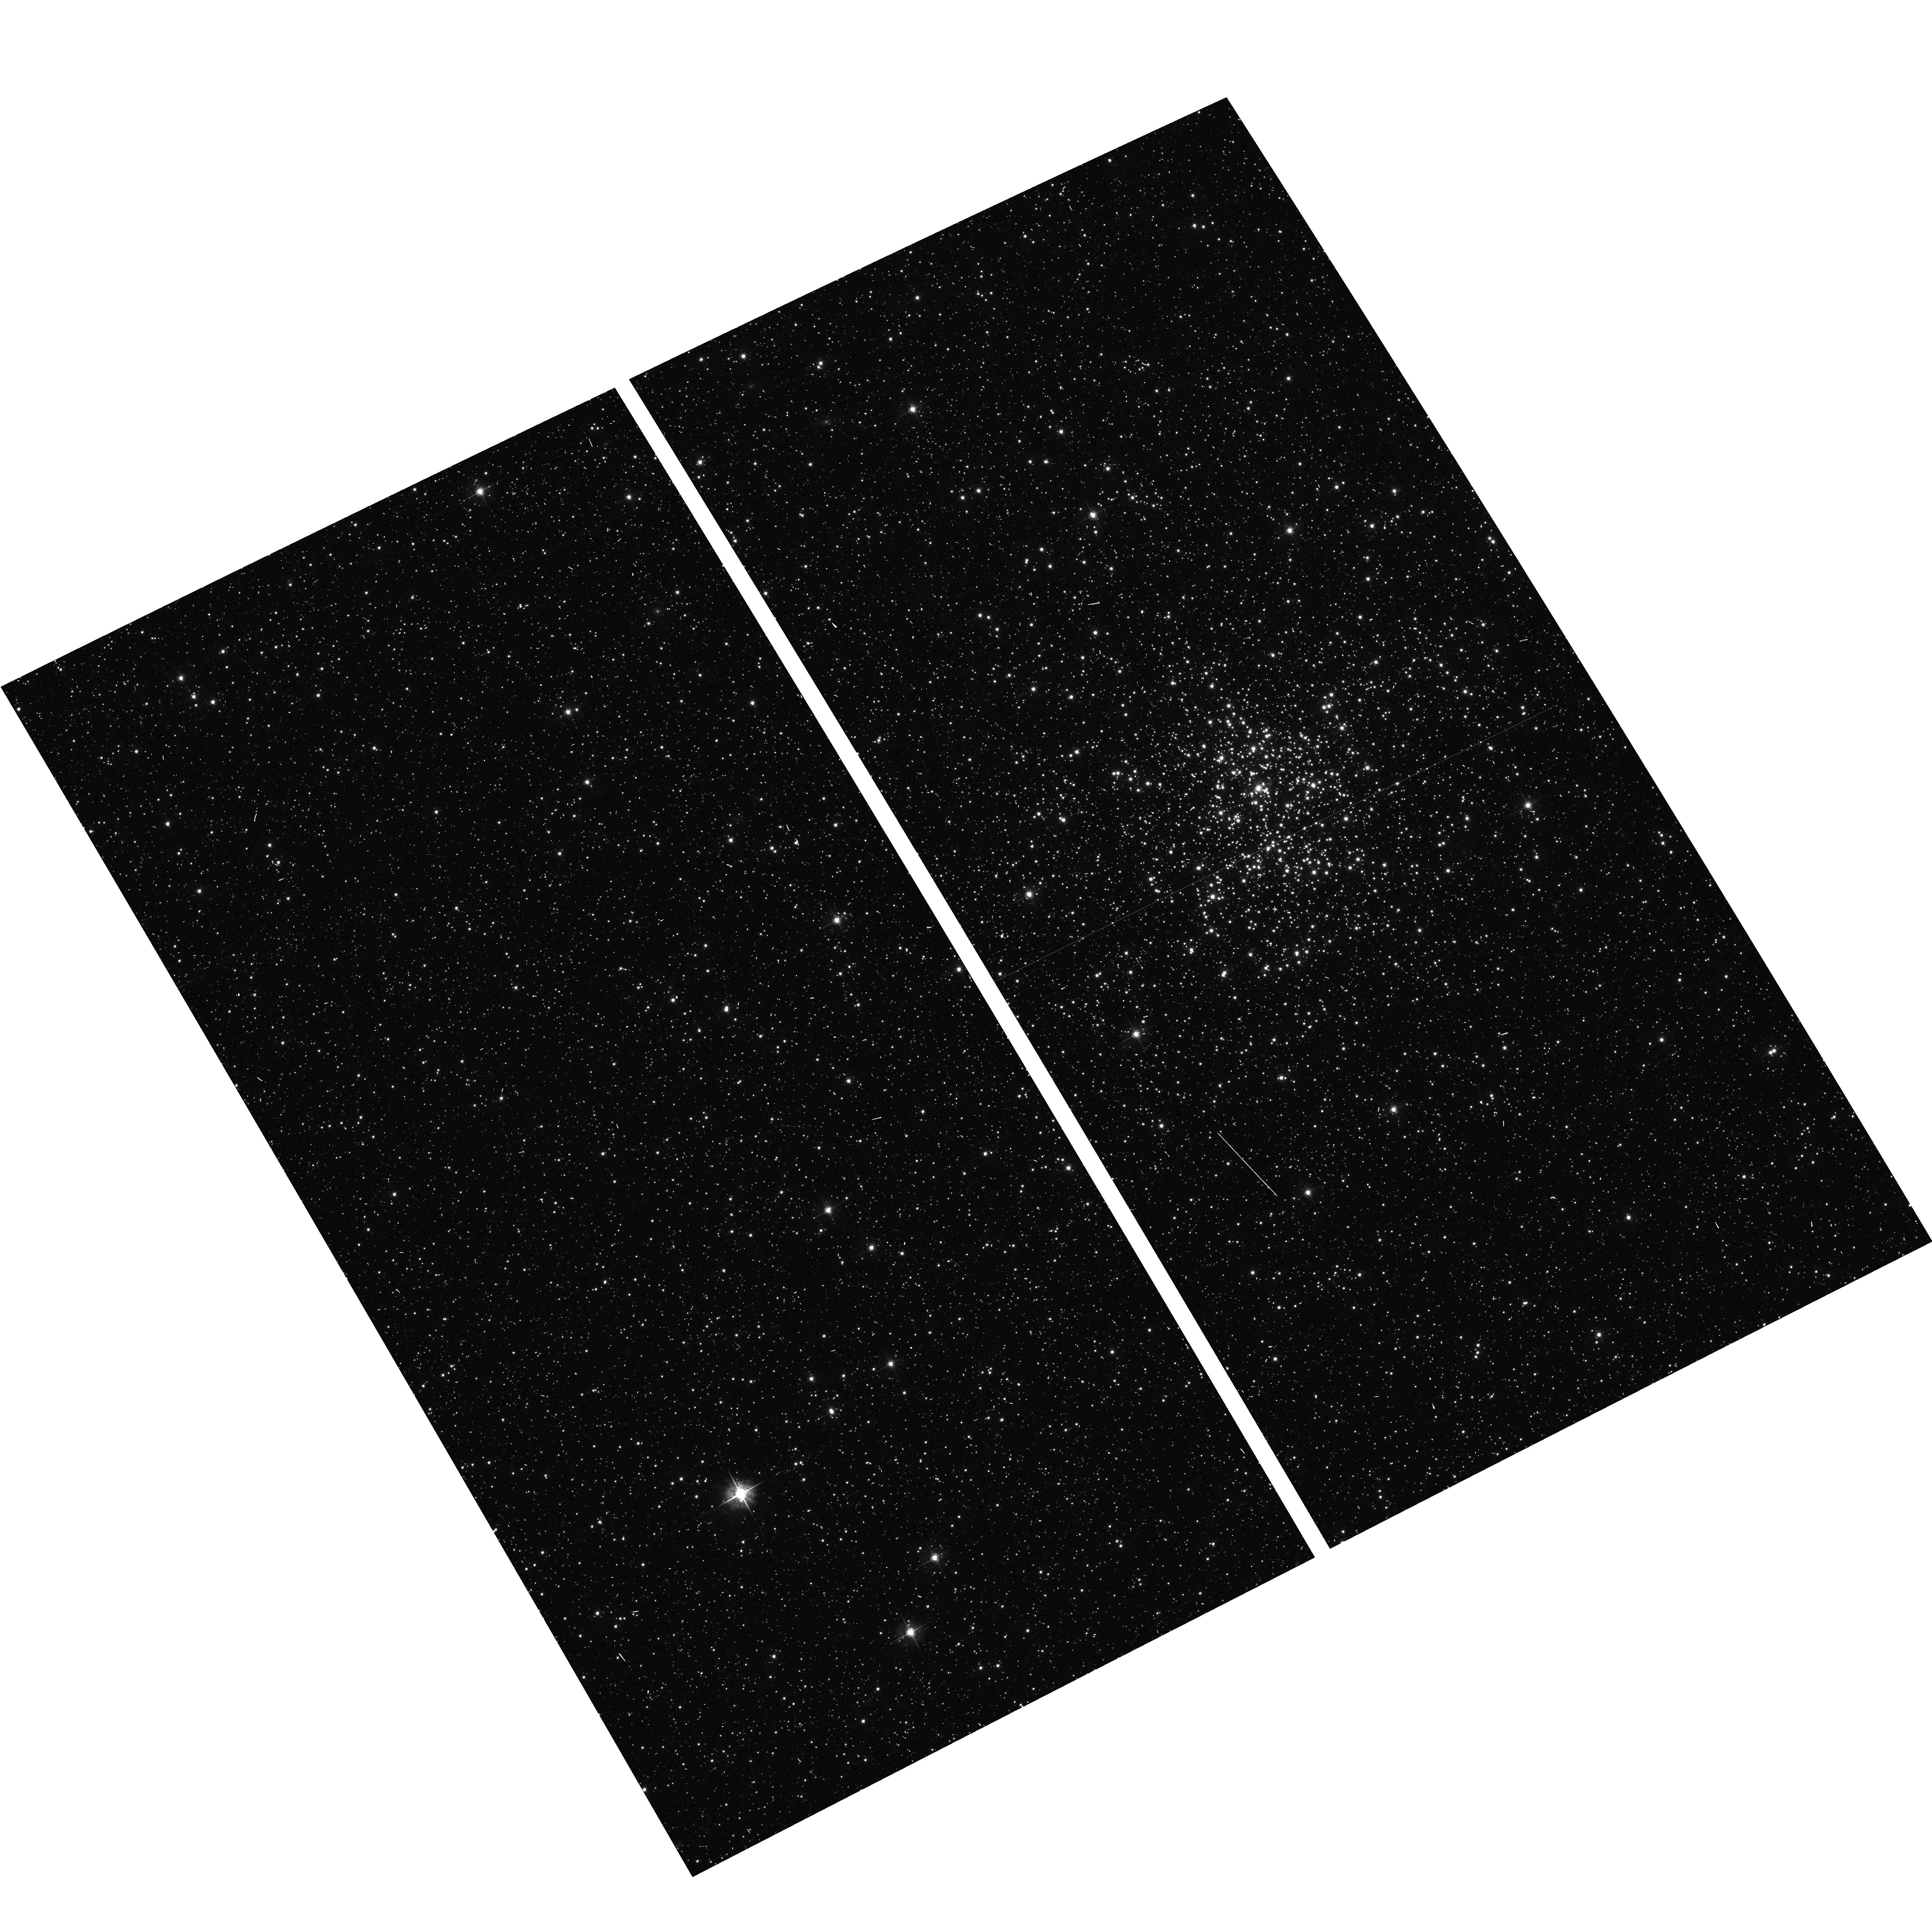
Target: NGC1801
Instrument: ACS/WFC
Filter: F555W
Exposure: 2 min
Observation ID: hst_9891_53_acs_wfc_f555w_j8ne53

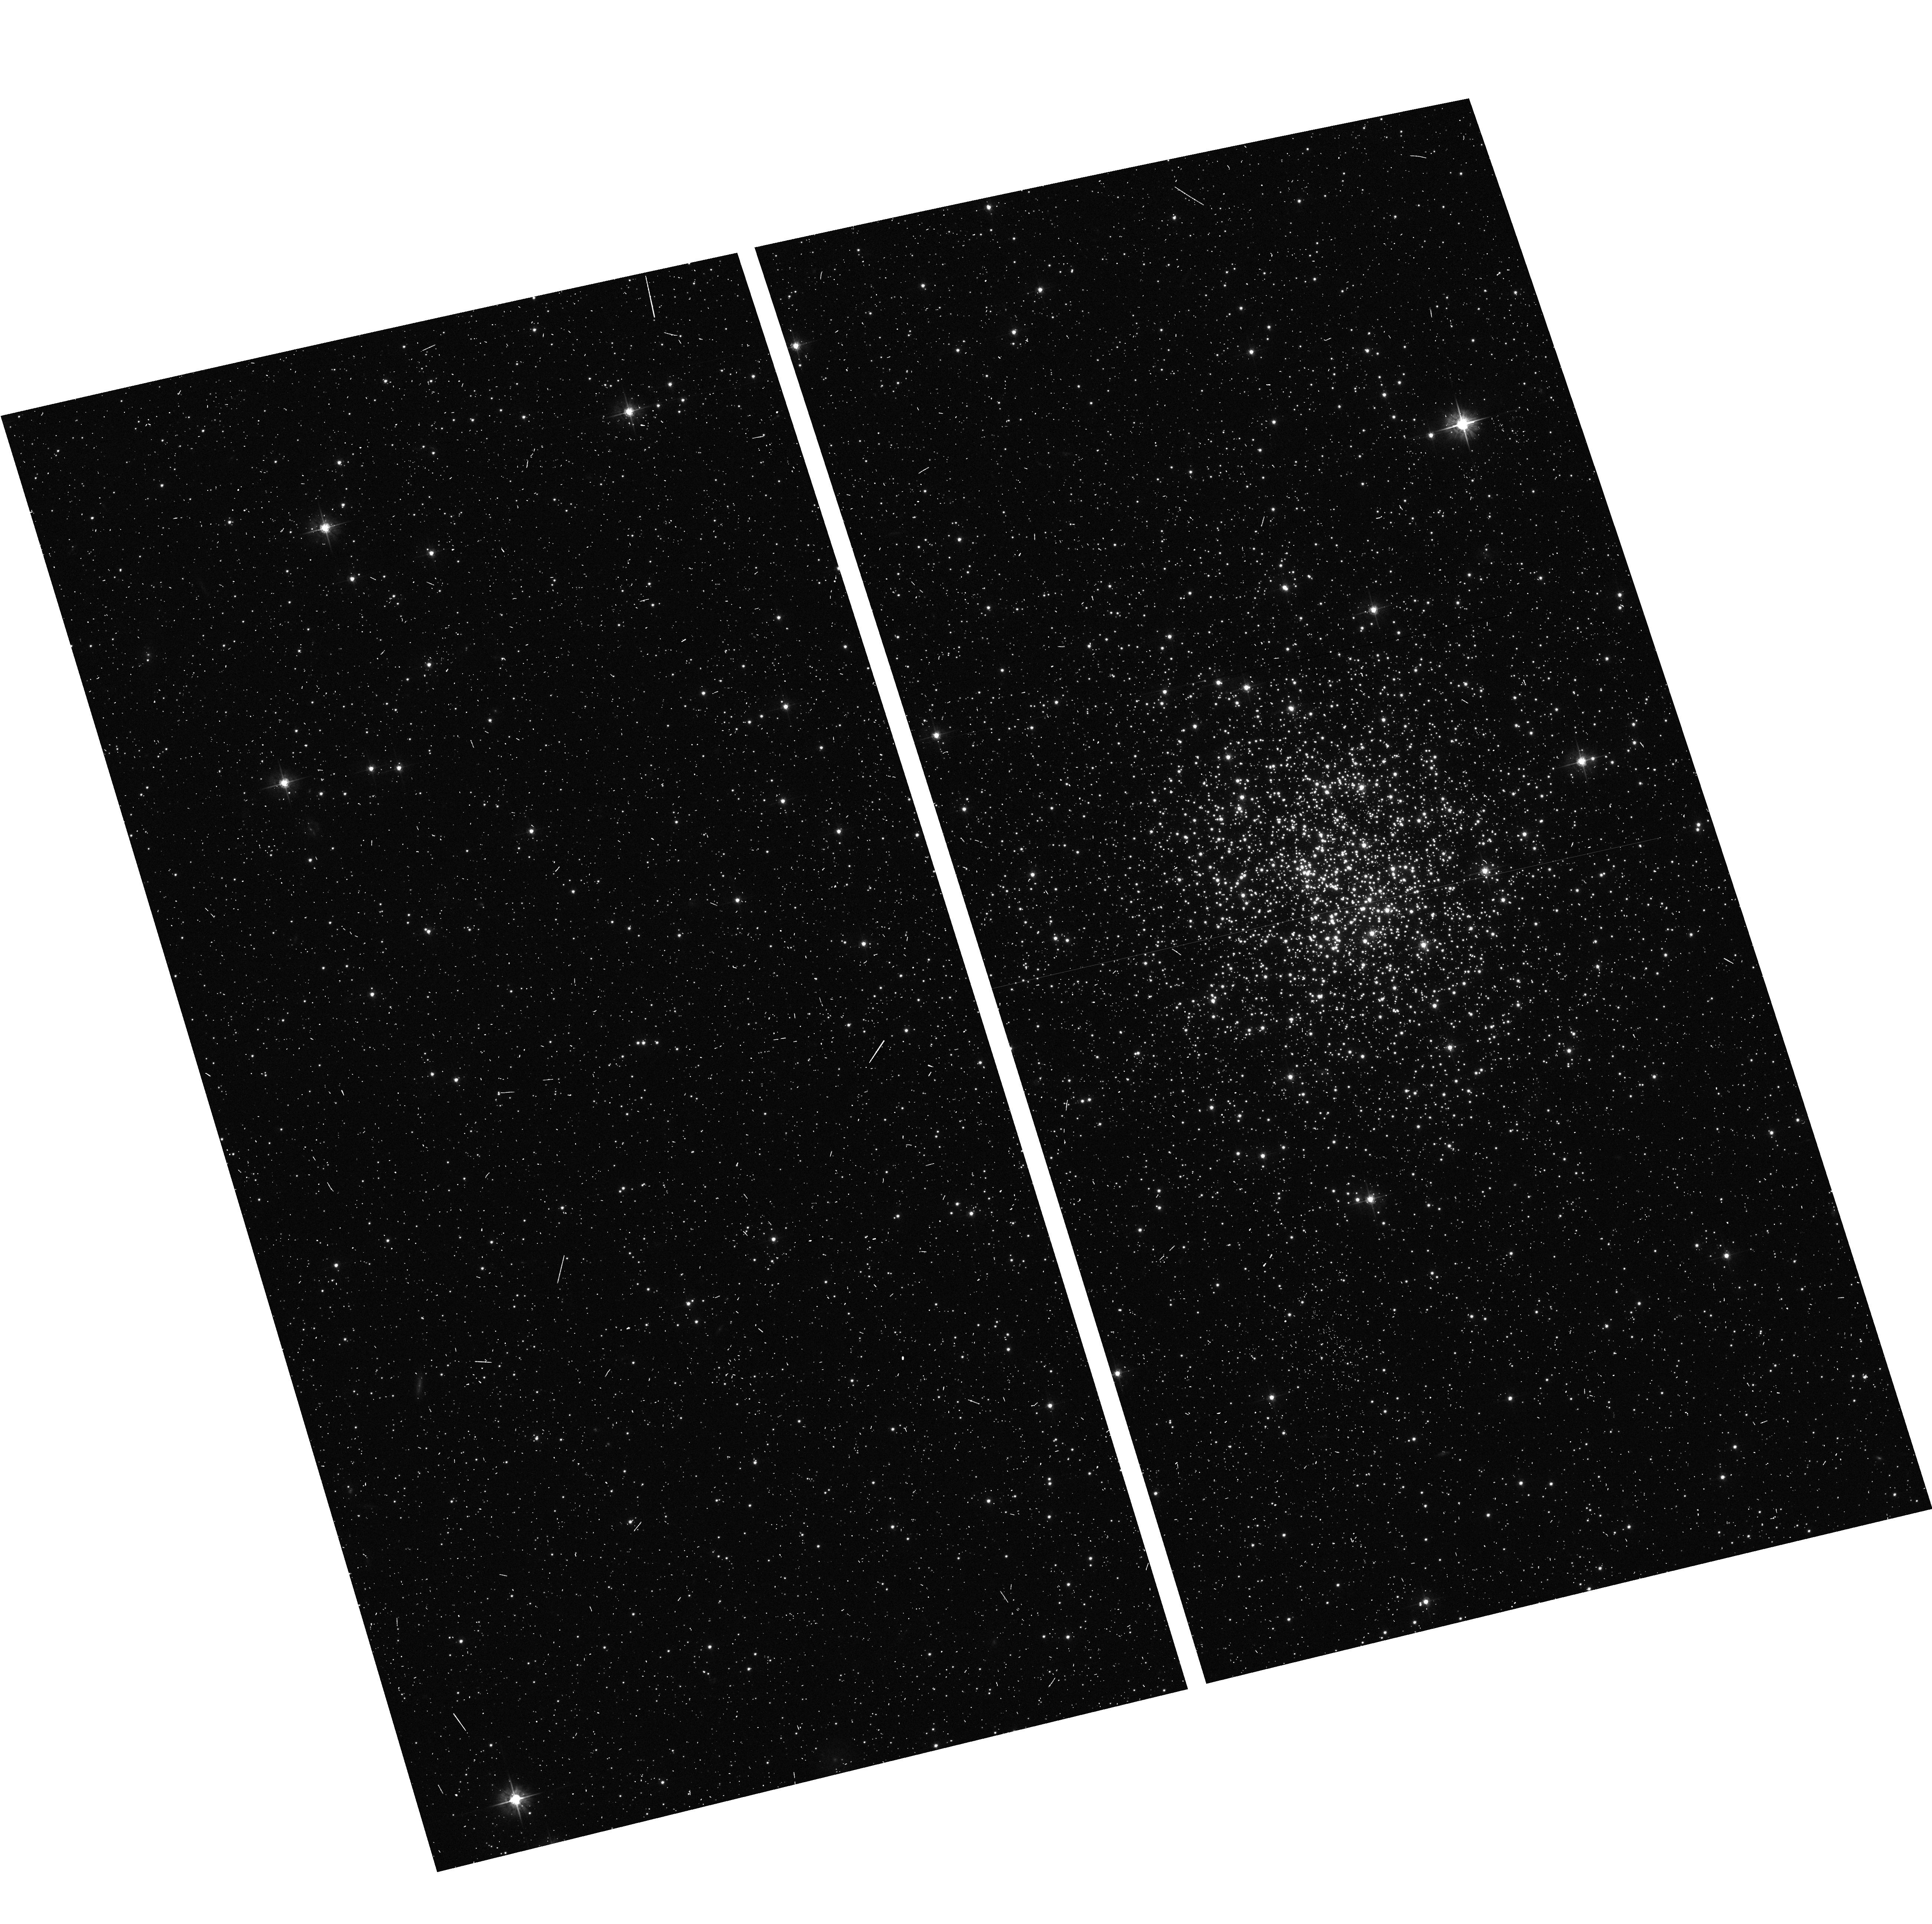
Target: NGC2154
Instrument: ACS/WFC
Filter: F555W
Exposure: 5 min
Observation ID: hst_9891_78_acs_wfc_f555w_j8ne78

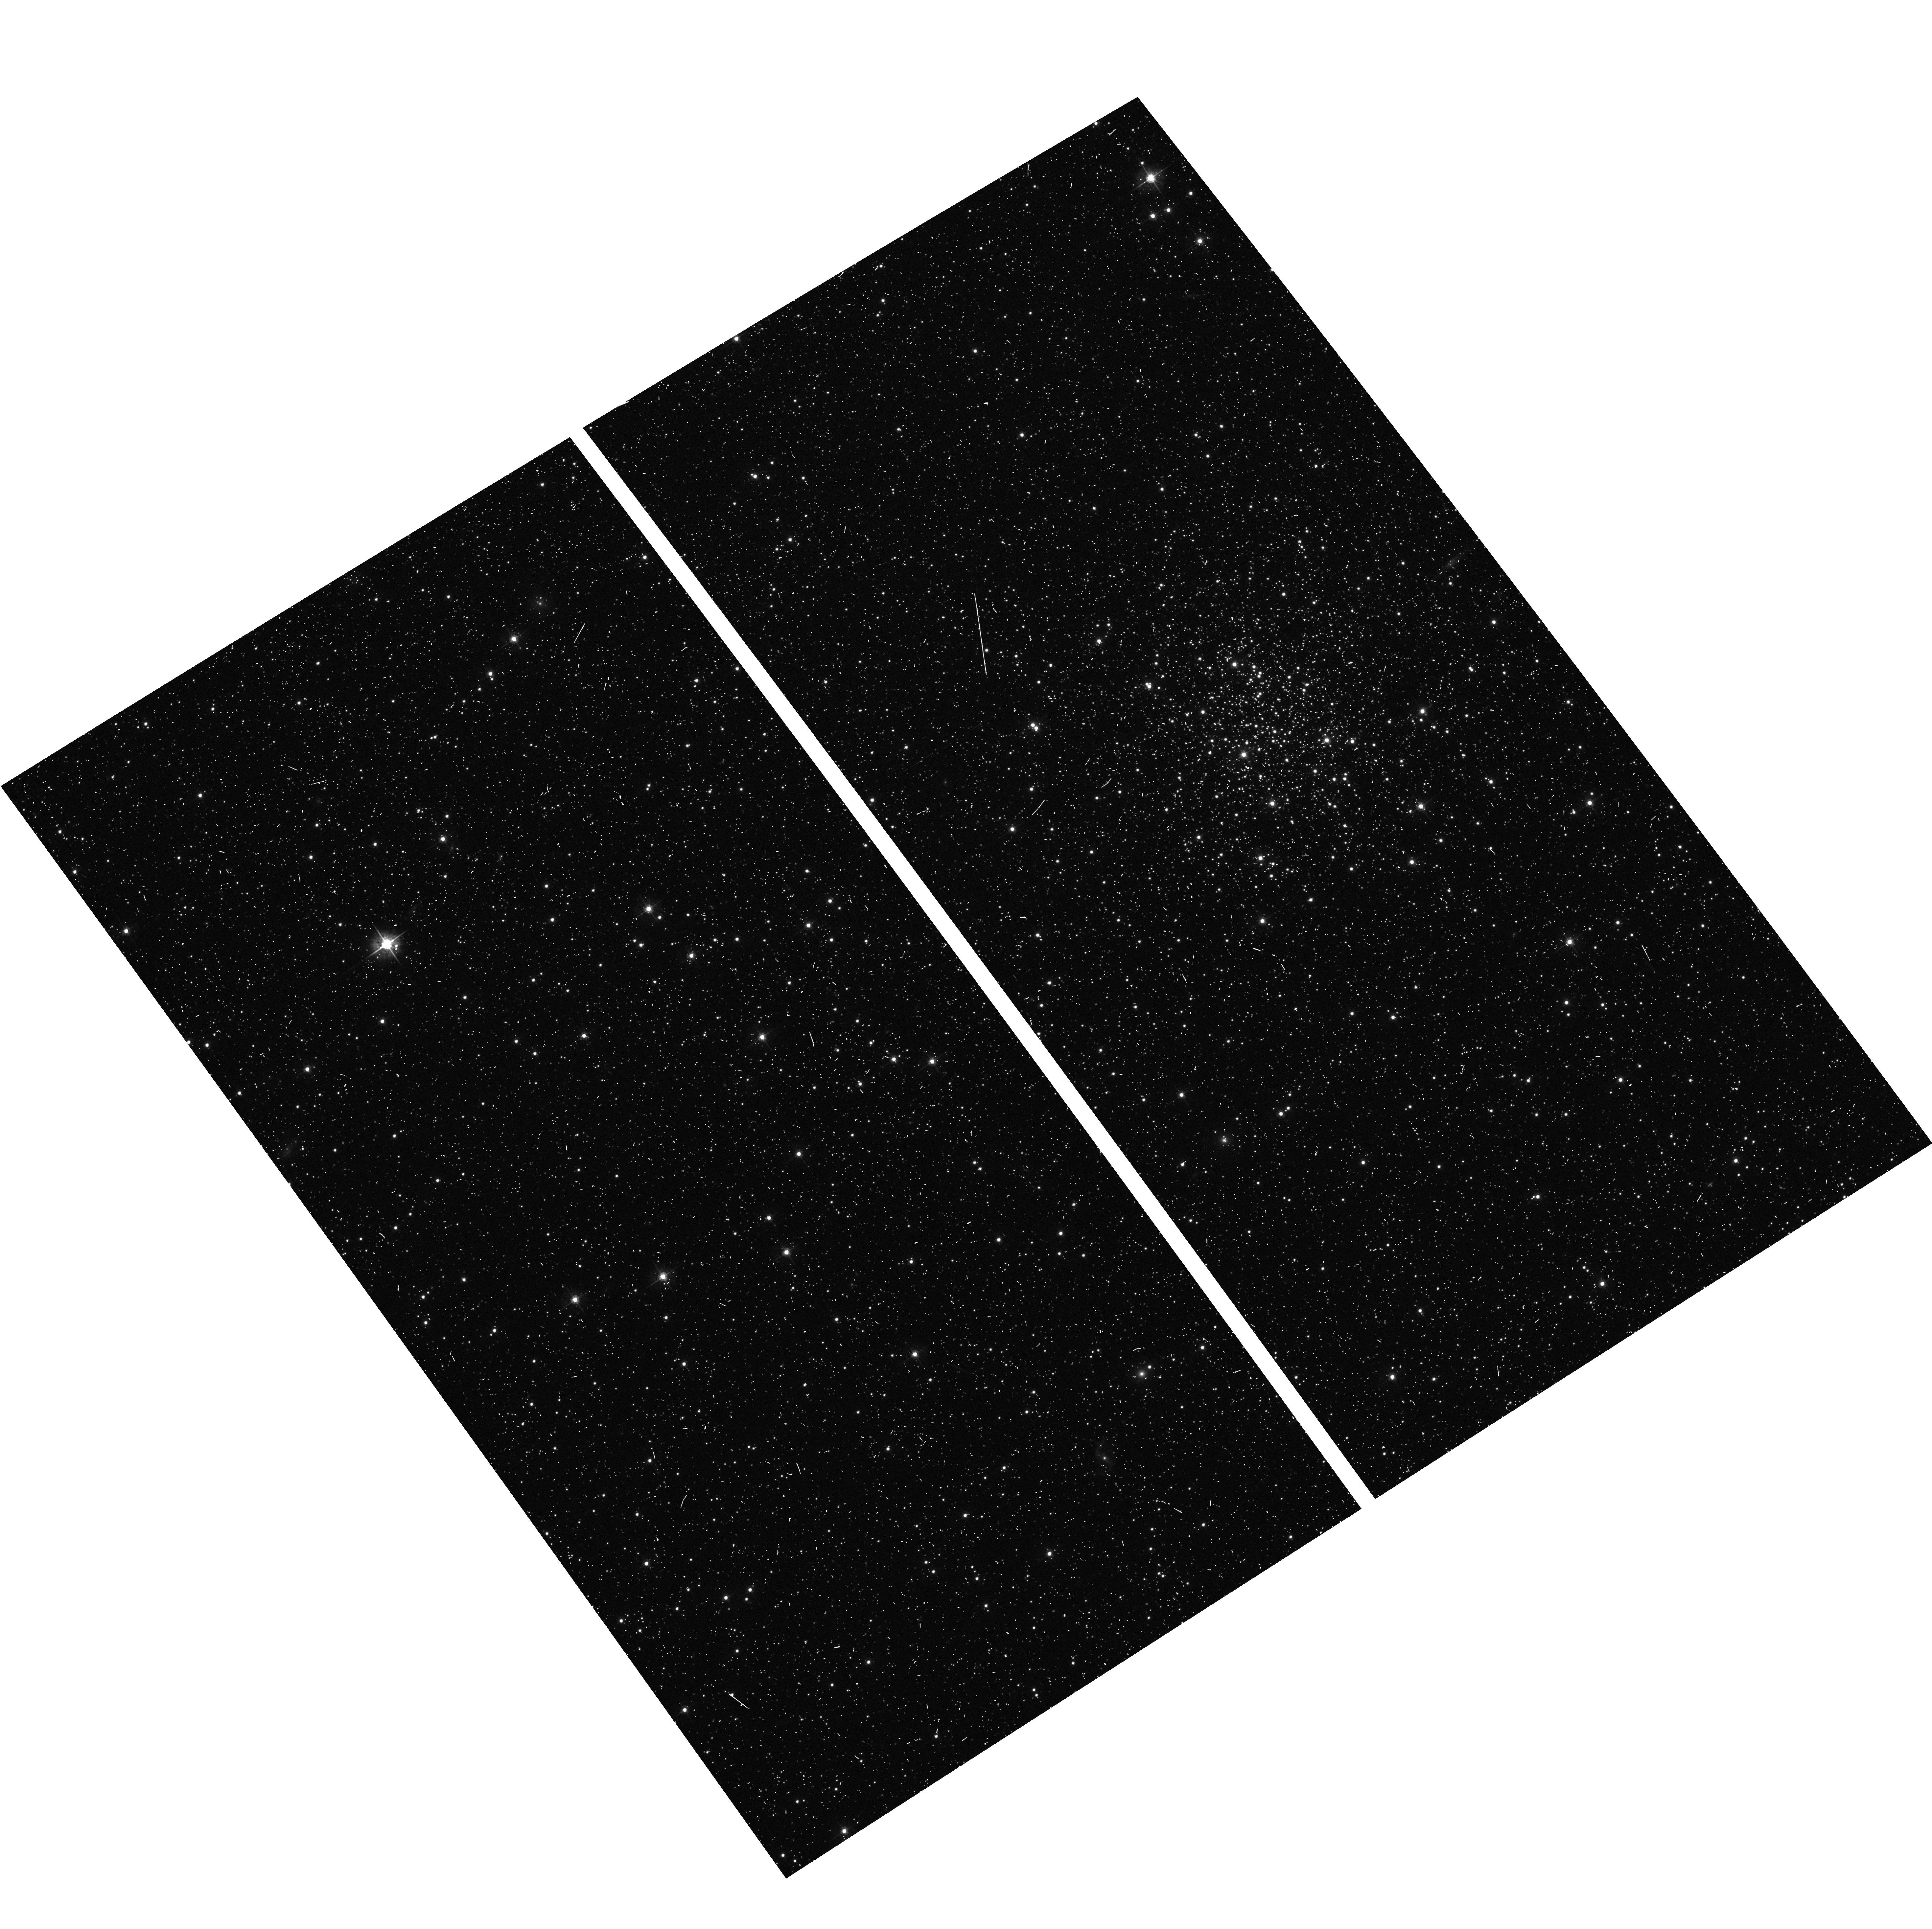
Target: LINDSAY91
Instrument: ACS/WFC
Filter: F555W
Exposure: 7 min
Observation ID: hst_9891_31_acs_wfc_f555w_j8ne31

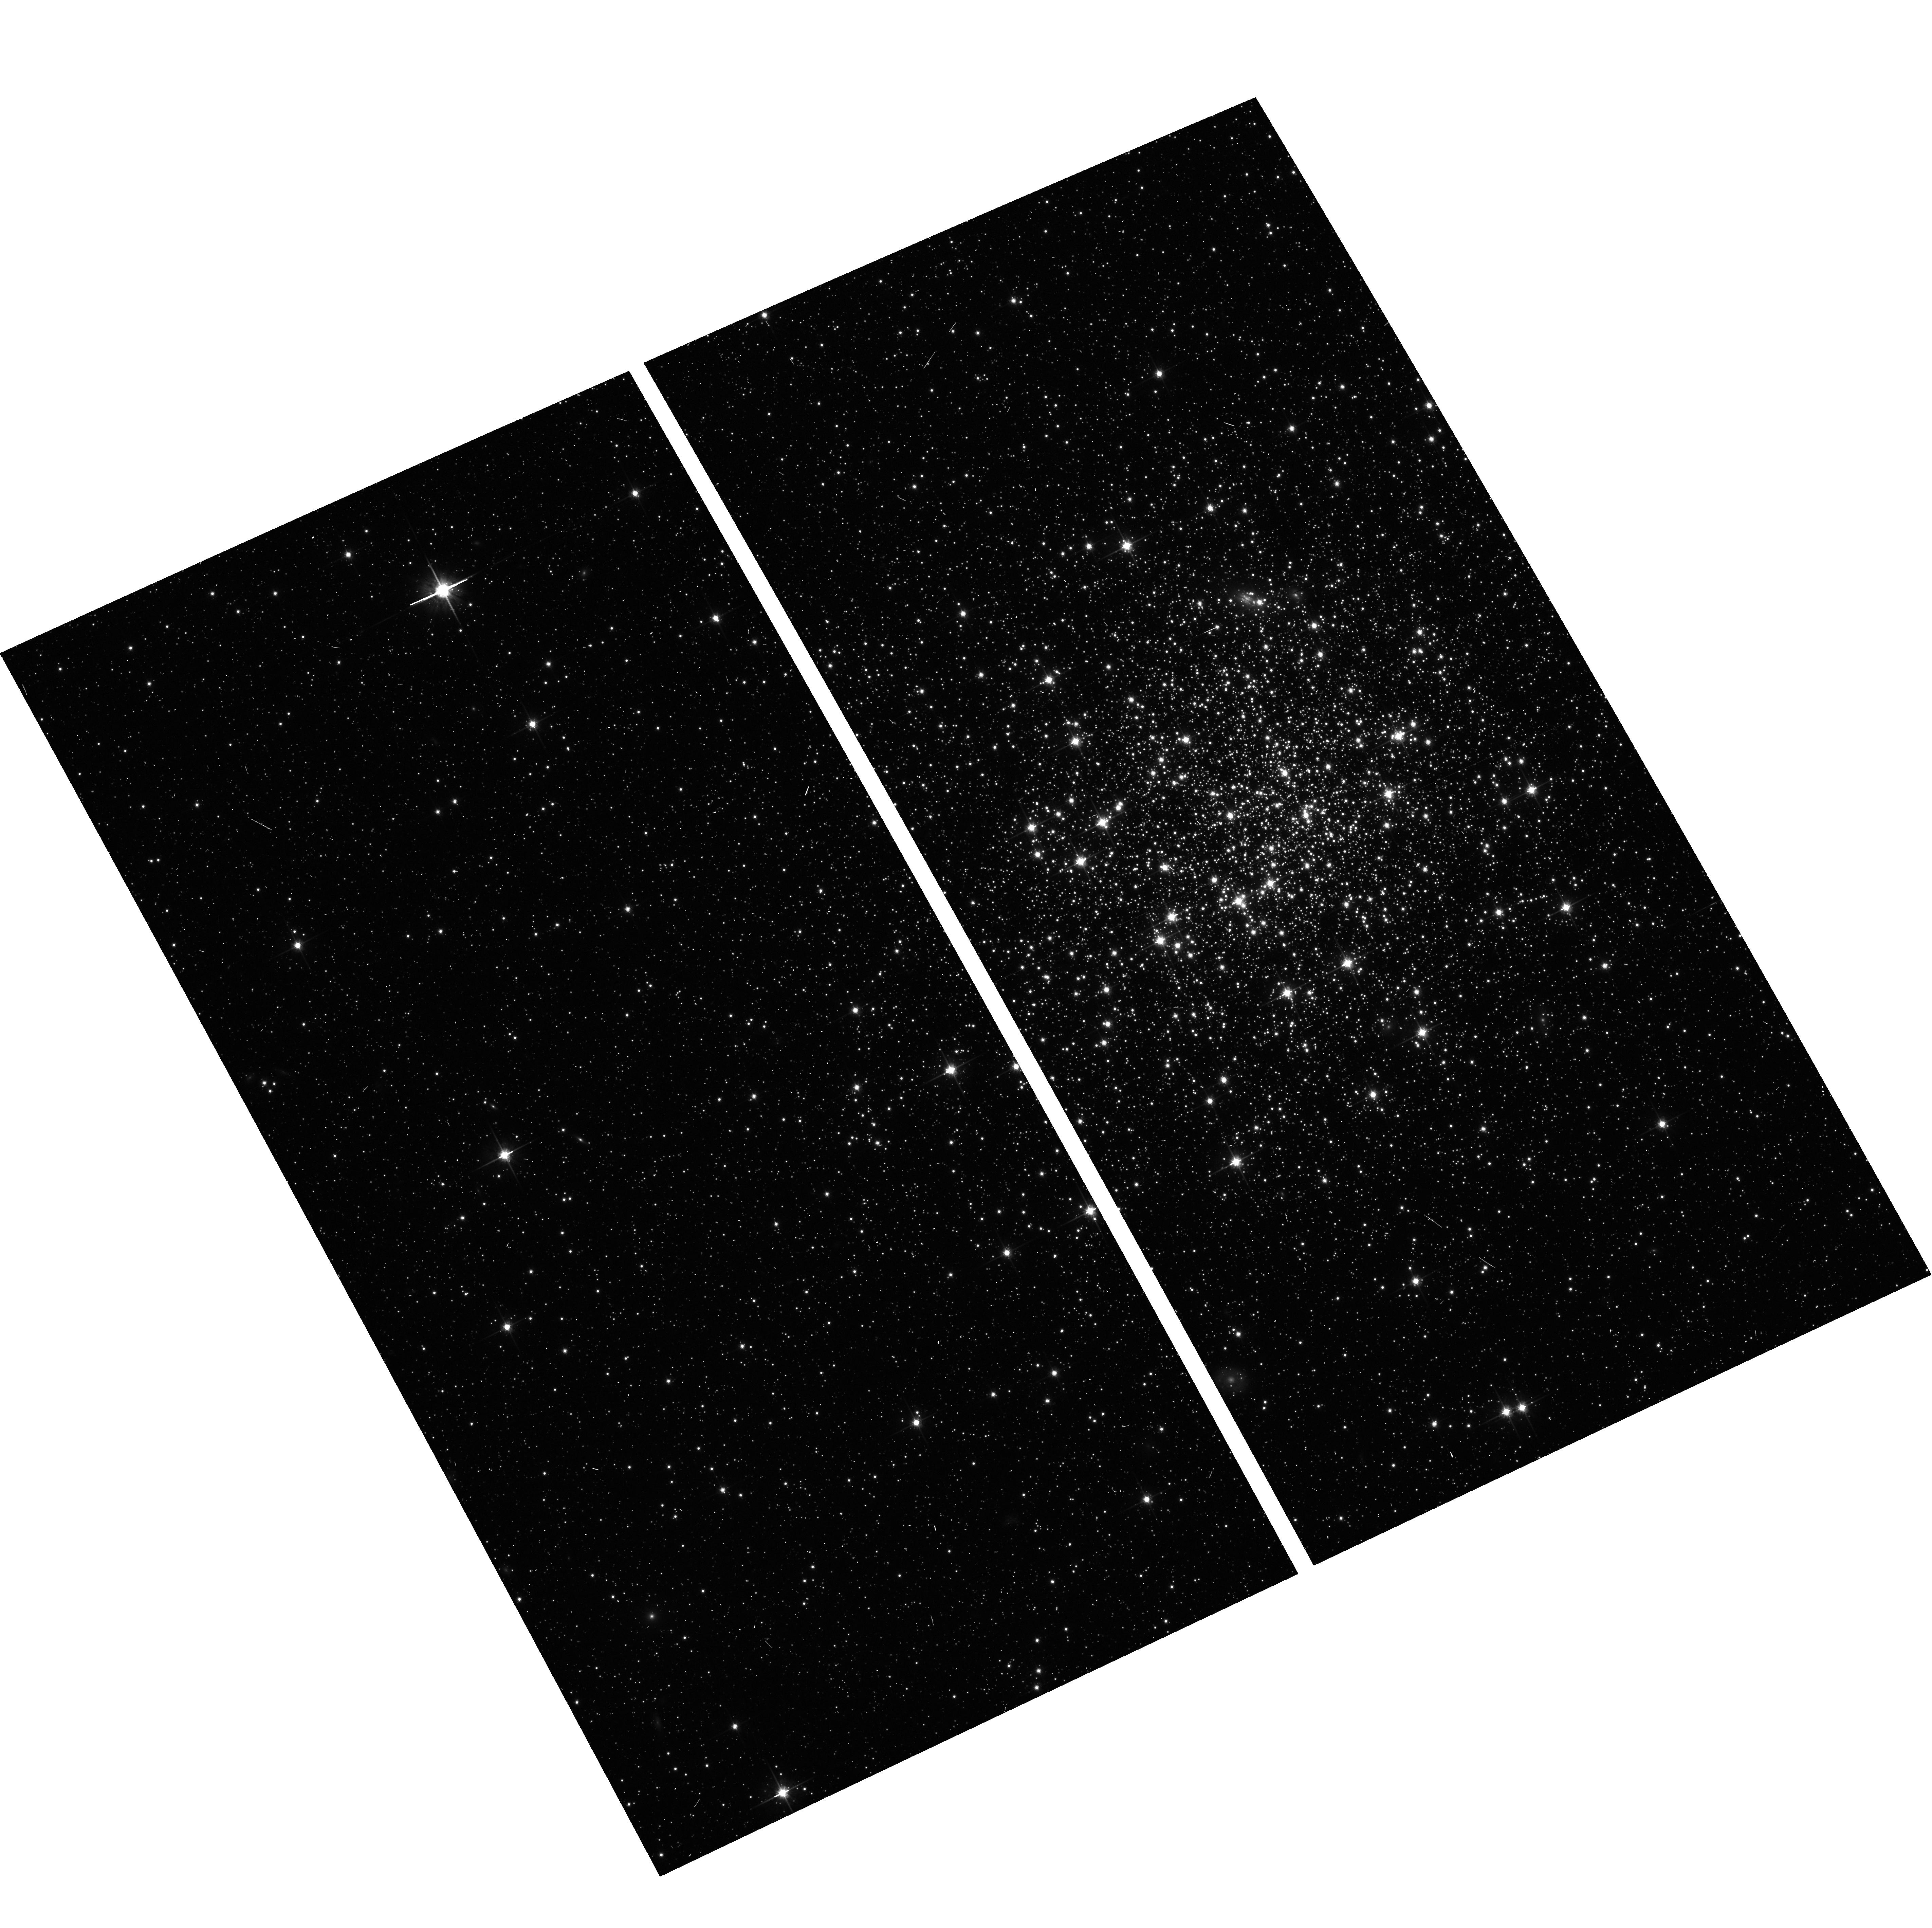
Target: NGC1846
Instrument: ACS/WFC
Filter: F814W
Exposure: 3 min
Observation ID: hst_9891_55_acs_wfc_f814w_j8ne55

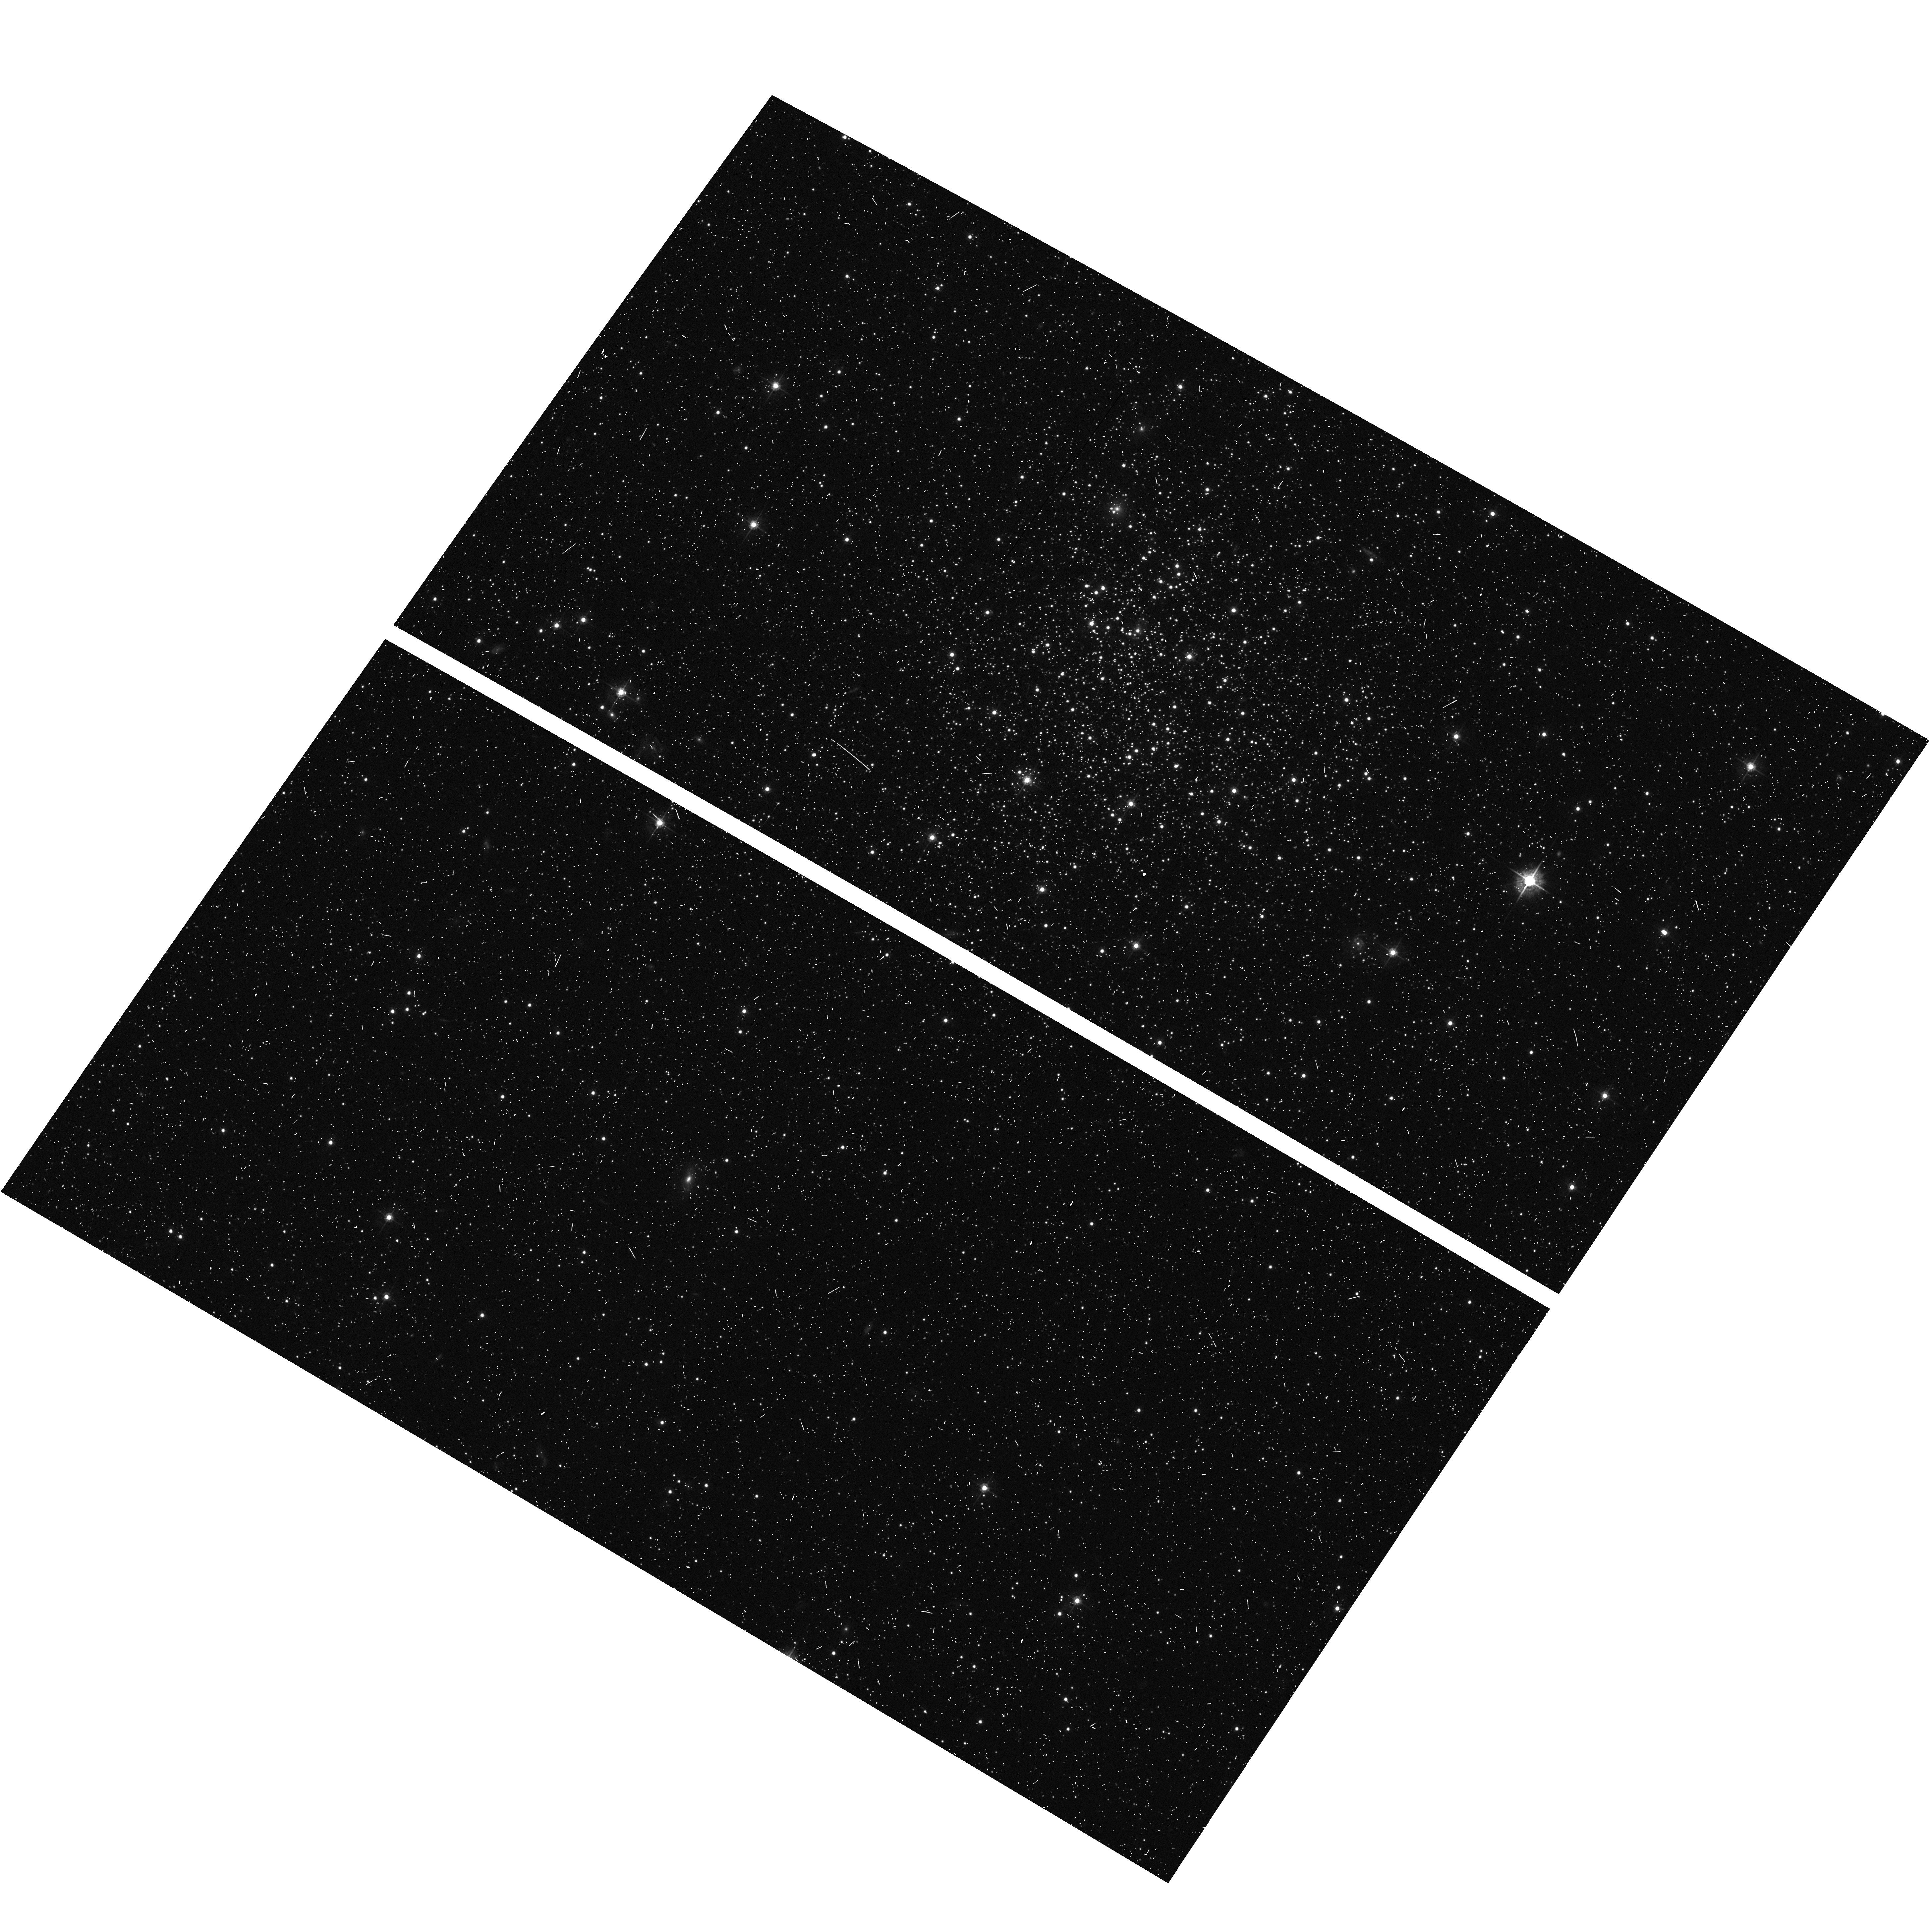
Target: KRON1
Instrument: ACS/WFC
Filter: F555W
Exposure: 8 min
Observation ID: hst_9891_02_acs_wfc_f555w_j8ne02

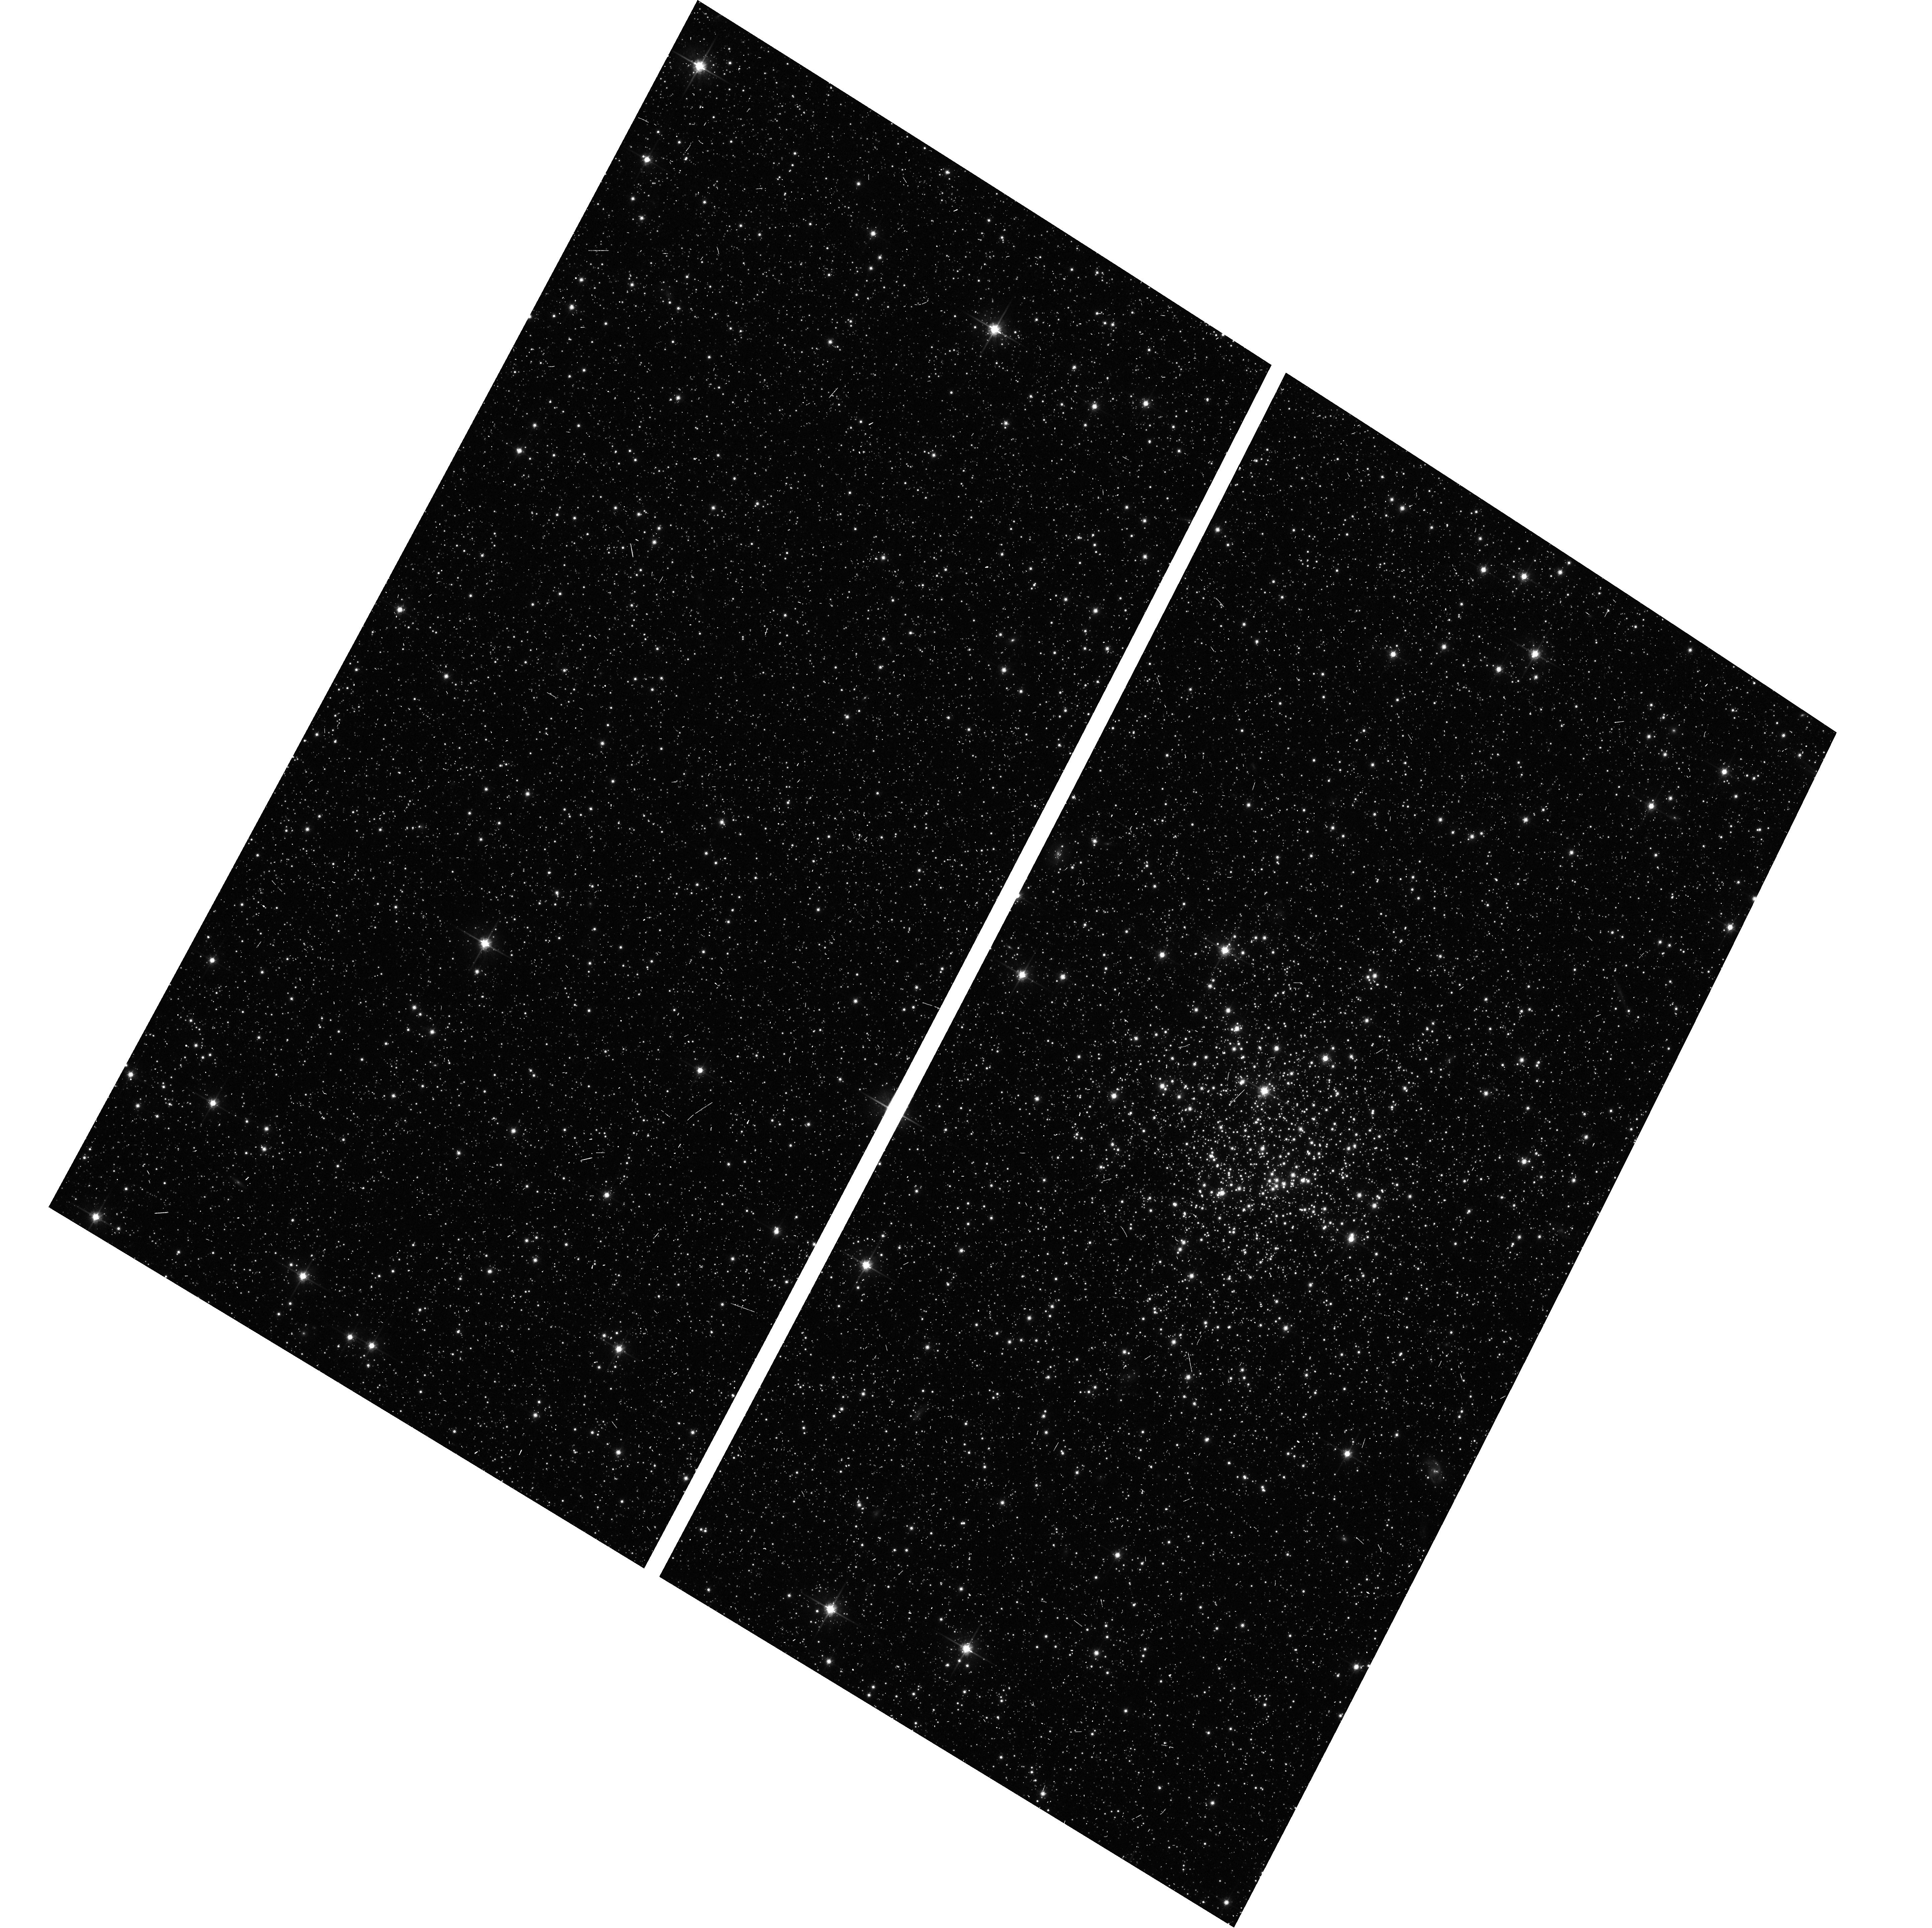
Target: NGC1795
Instrument: ACS/WFC
Filter: F814W
Exposure: 3 min
Observation ID: hst_9891_52_acs_wfc_f814w_j8ne52

A snapshot survey of rich stellar clusters in the Large and Small Magellanic Clouds (PI: Gilmore, Gerard F.)

Rich stellar clusters are vital to a wide variety of astrophysical research, from stellar evolution studies to the formation and evolution of galaxies. In this context, it is important to understand how rich star clusters form and evolve. The cluster systems in the LMC and SMC are particularly important in achieving this, because they are the only systems which contain clusters at all stages of evolution while being close enough to be studied as fully resolved stellar populations - although in general this requires the capabilities of HST. We have recently investigated the structural evolution of LMC and SMC clusters using archival WFPC2 data, and demonstrated a dramatic trend in the sizes of these clusters with age. We have shown that this trend likely represents genuine structural evolution in these clusters, although it is not clear whether we are observing a dynamical process or the signature of changing formation conditions. This result has implications for all astronomical research involving massive stellar clusters. To develop this work further requires the extension of our two samples, so that they are statistically quantifiable. This will allow a number of key questions regarding the structural evolution trend to be answered. We propose a two-colour ACS/WFC SNAP survey of rich Magellanic Cloud clusters to achieve this aim. The unique resolution and sensitivity of ACS/WFC is required for success, because of the crowded nature of the targets. The SNAP data will have a large number of additional applications, both to globular cluster and Magellanic Cloud research.